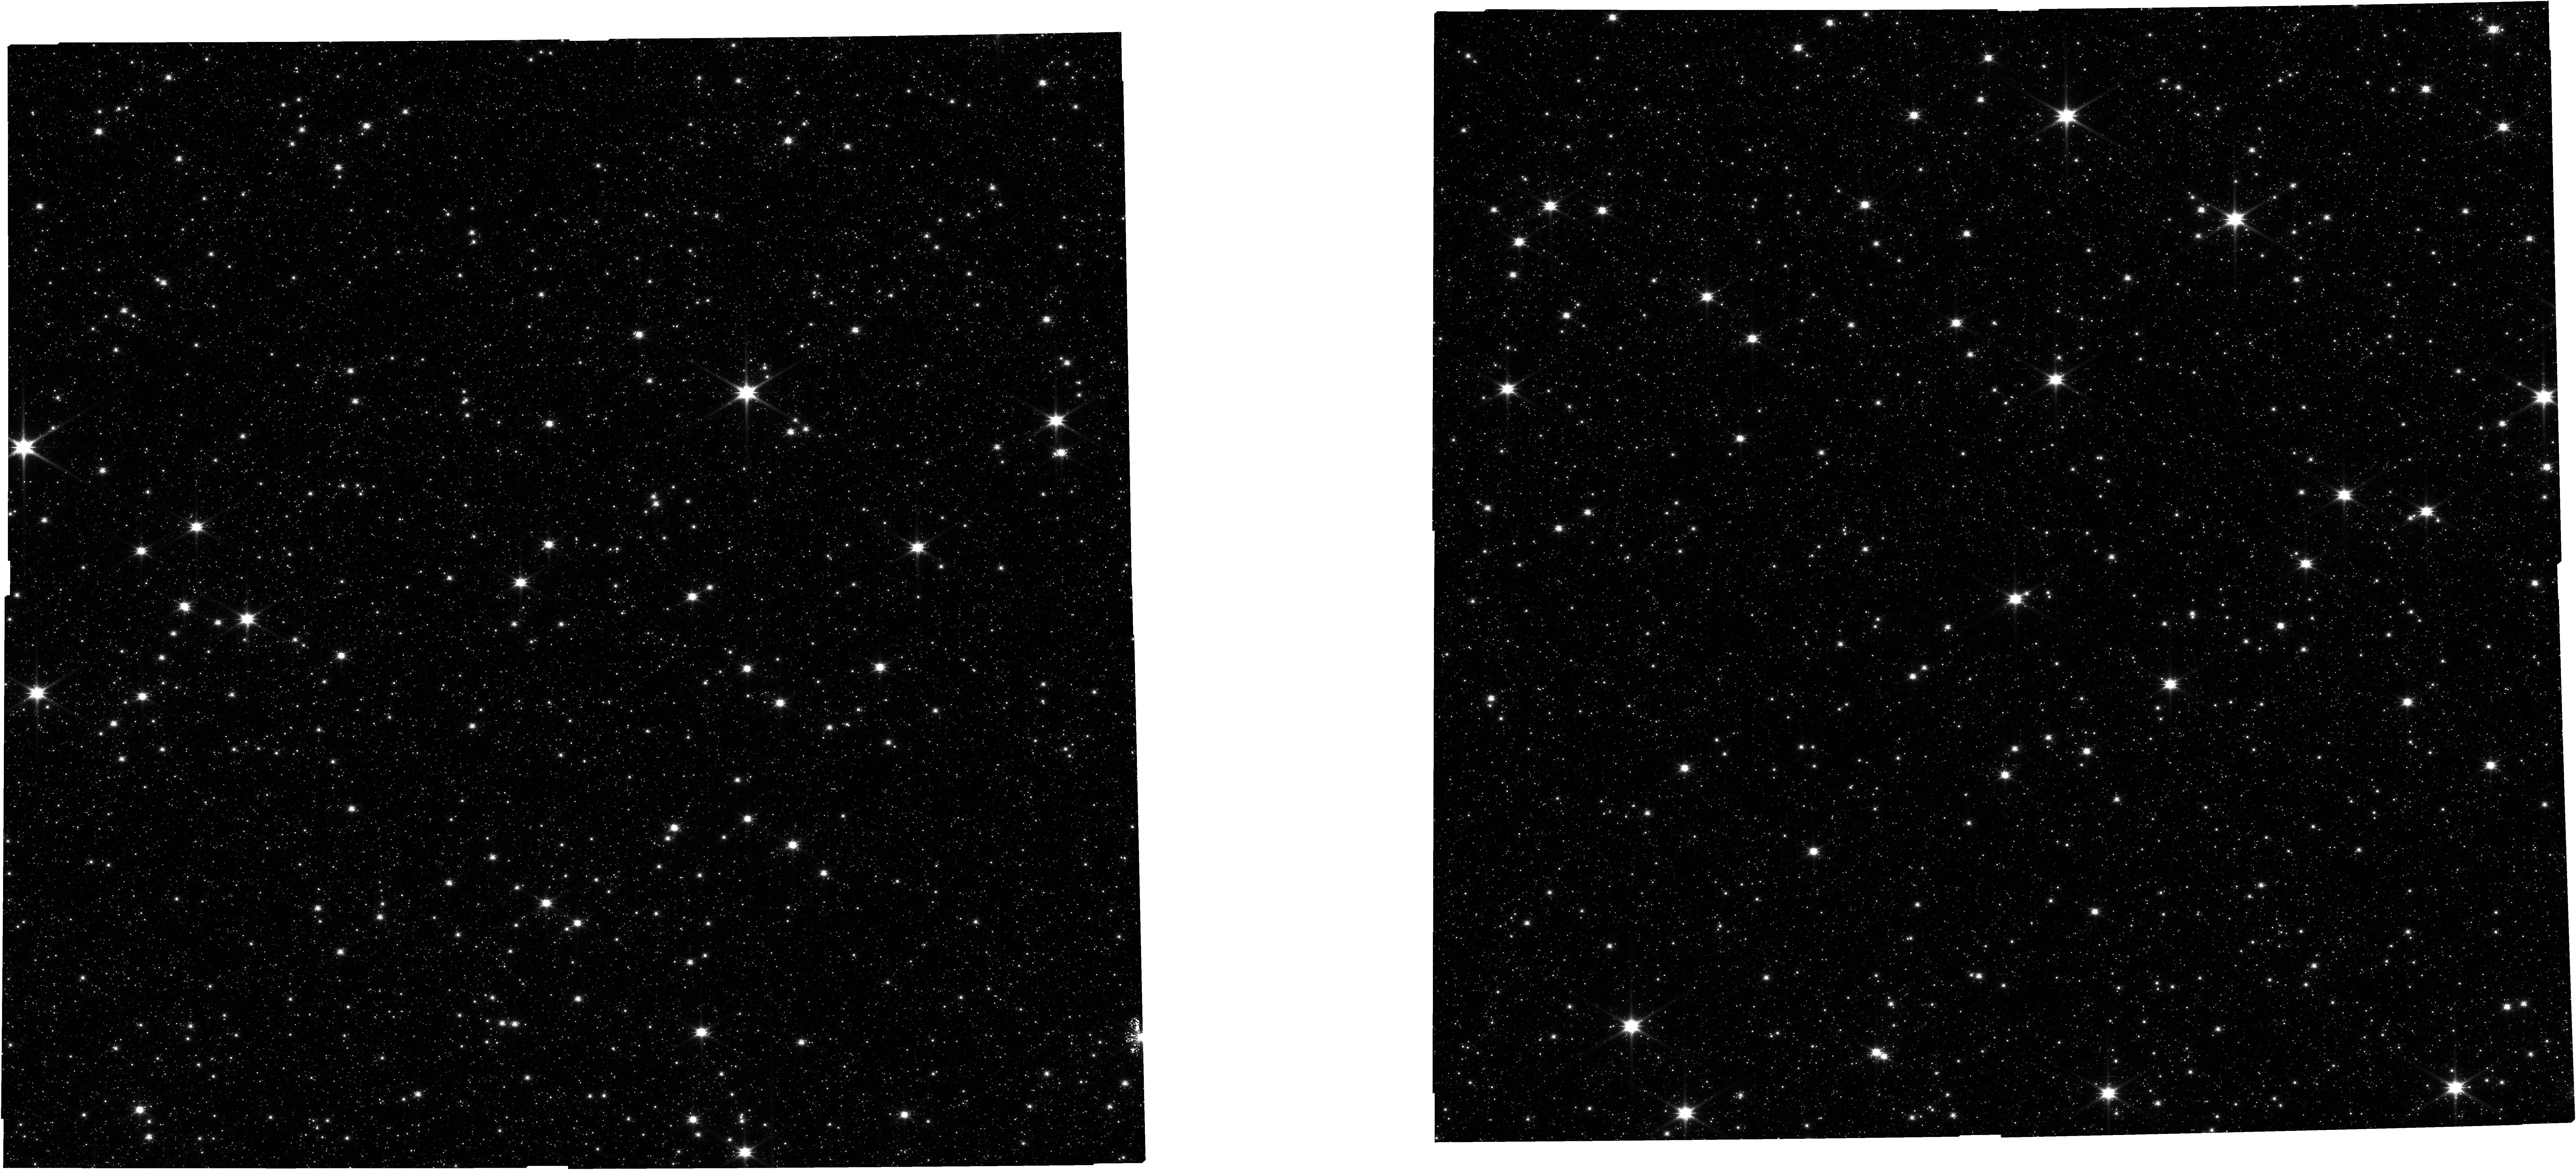
Target: OFFSETPOINTING
Instrument: NIRCAM
Filter: F115W
Exposure: 2.1 h
Observation ID: jw05502-o006_t002_nircam_clear-f115w

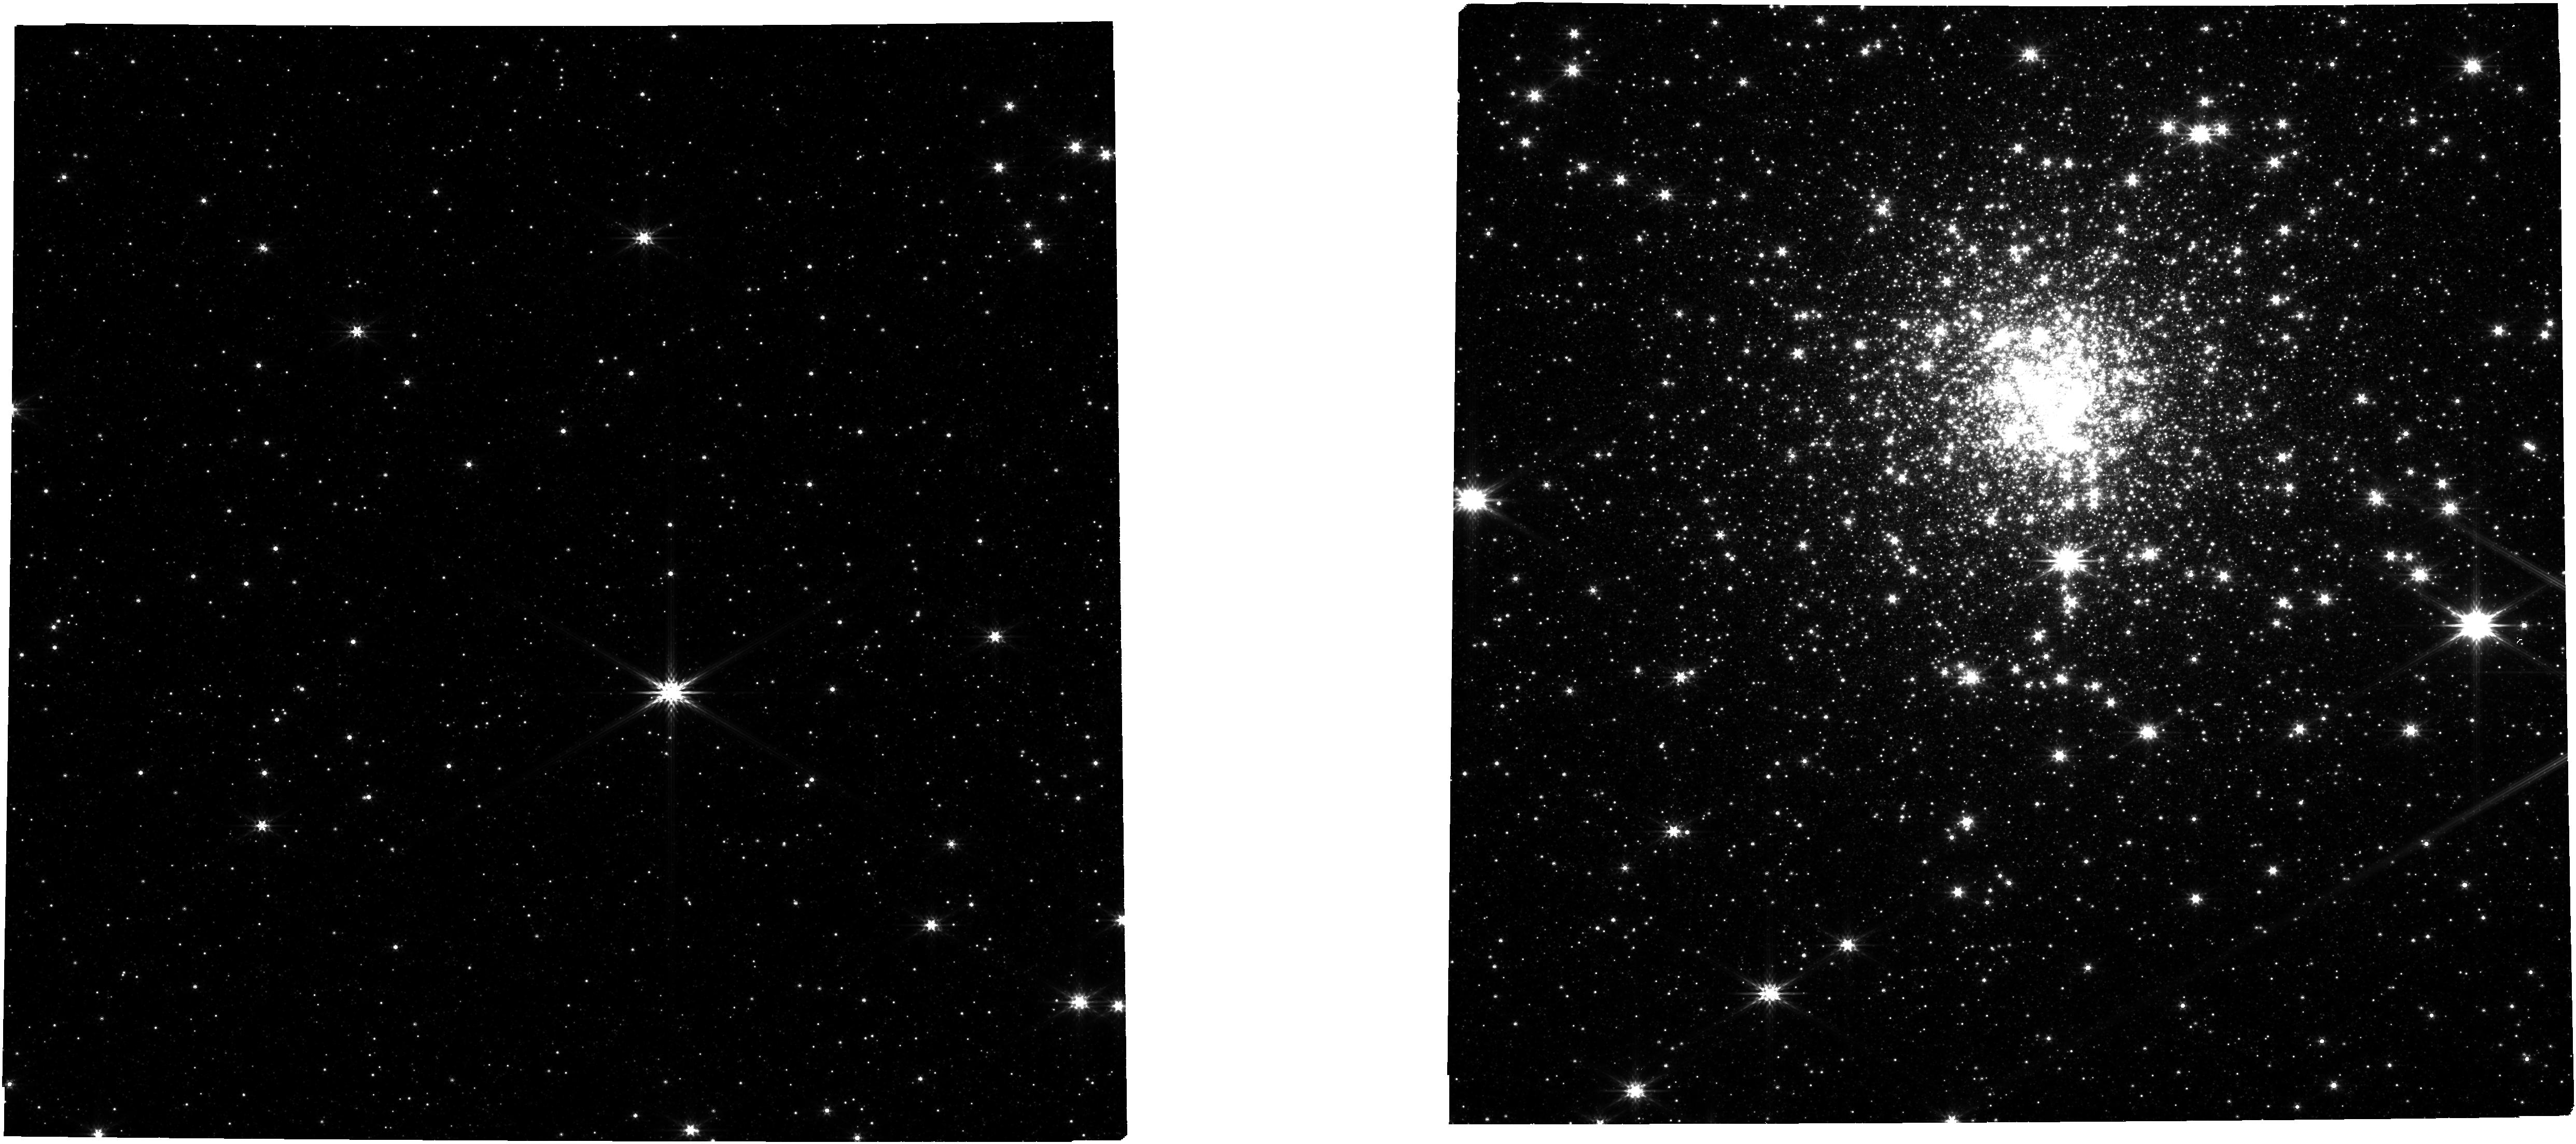
Target: CENTRALPOINTING
Instrument: NIRCAM
Filter: F356W
Exposure: 3 min
Observation ID: jw05502-o004_t001_nircam_clear-f356w

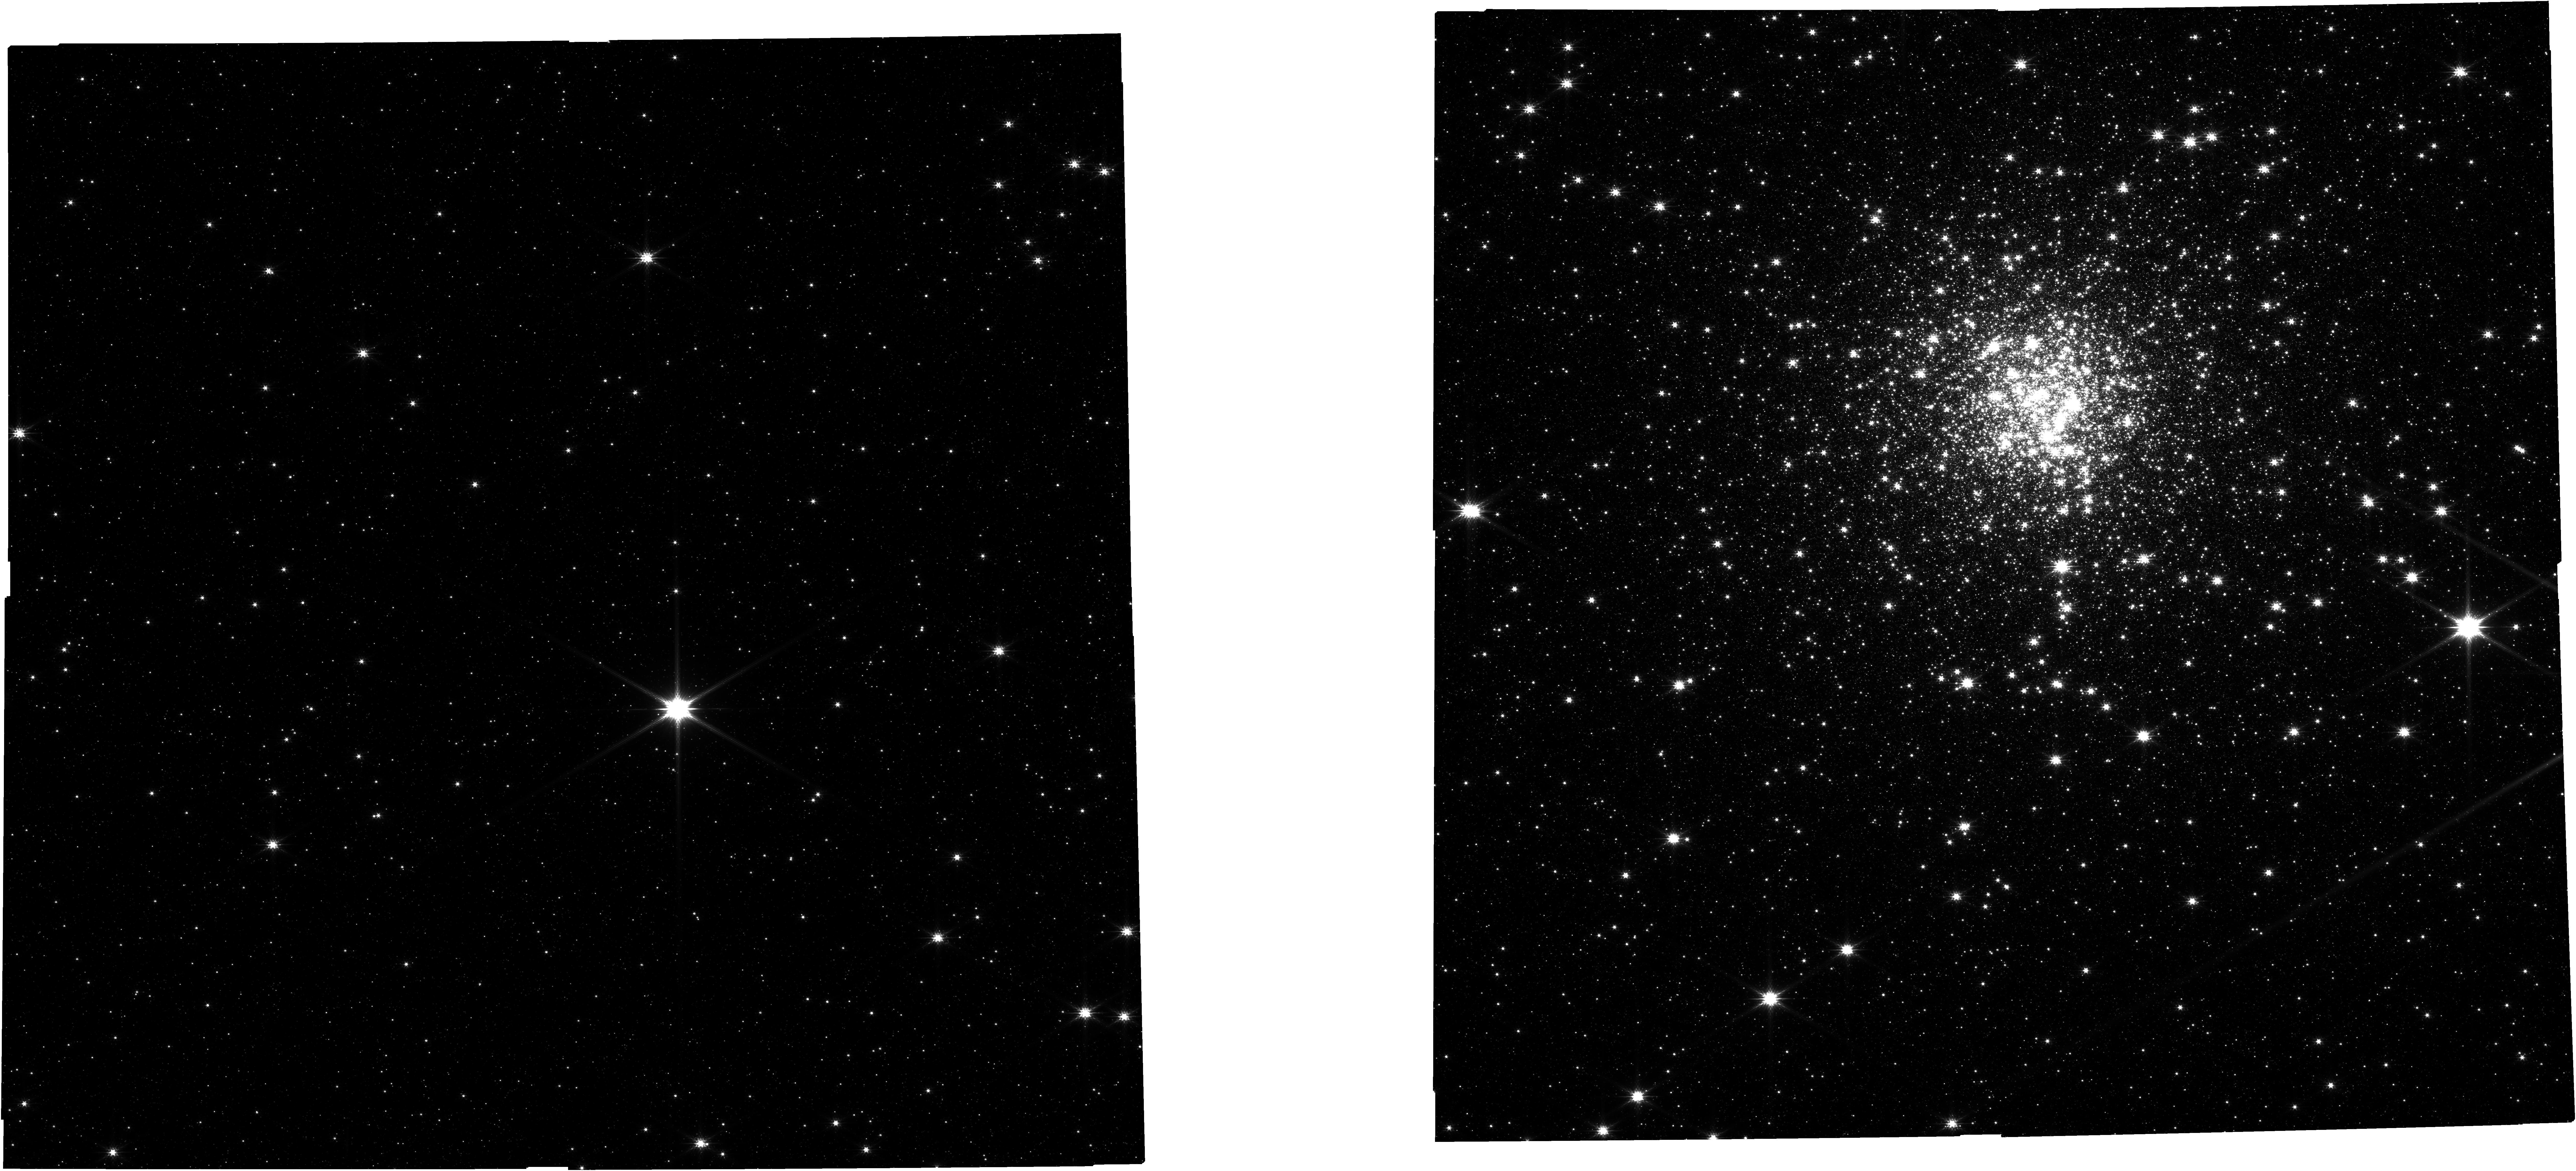
Target: CENTRALPOINTING
Instrument: NIRCAM
Filter: F200W
Exposure: 3 min
Observation ID: jw05502-o004_t001_nircam_clear-f200w

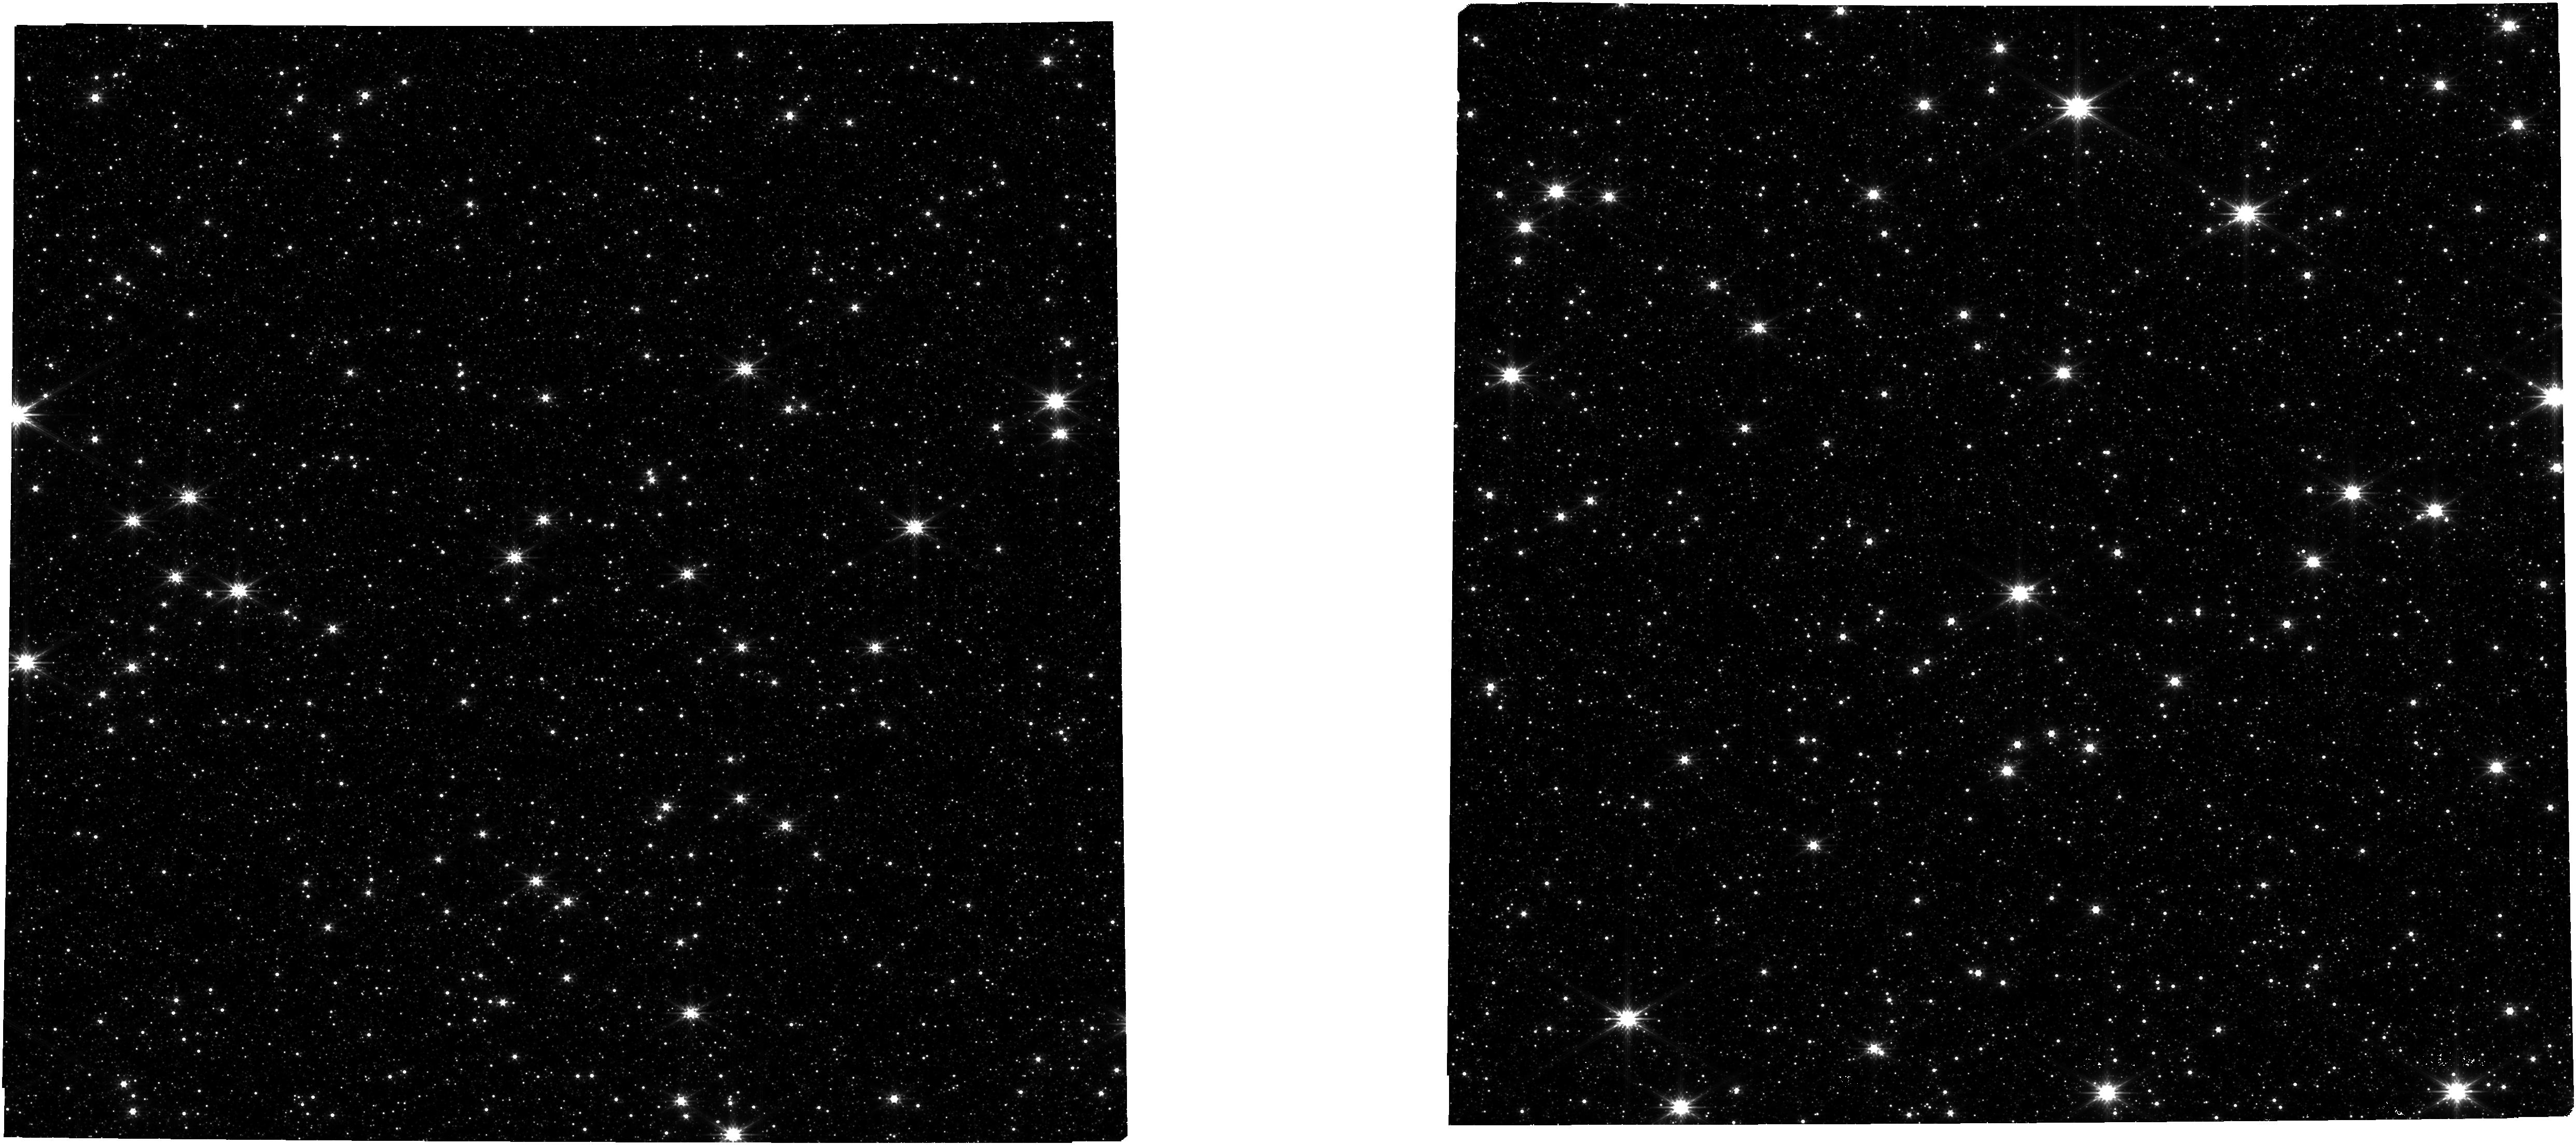
Target: OFFSETPOINTING
Instrument: NIRCAM
Filter: F277W
Exposure: 2.1 h
Observation ID: jw05502-o005_t002_nircam_clear-f277w

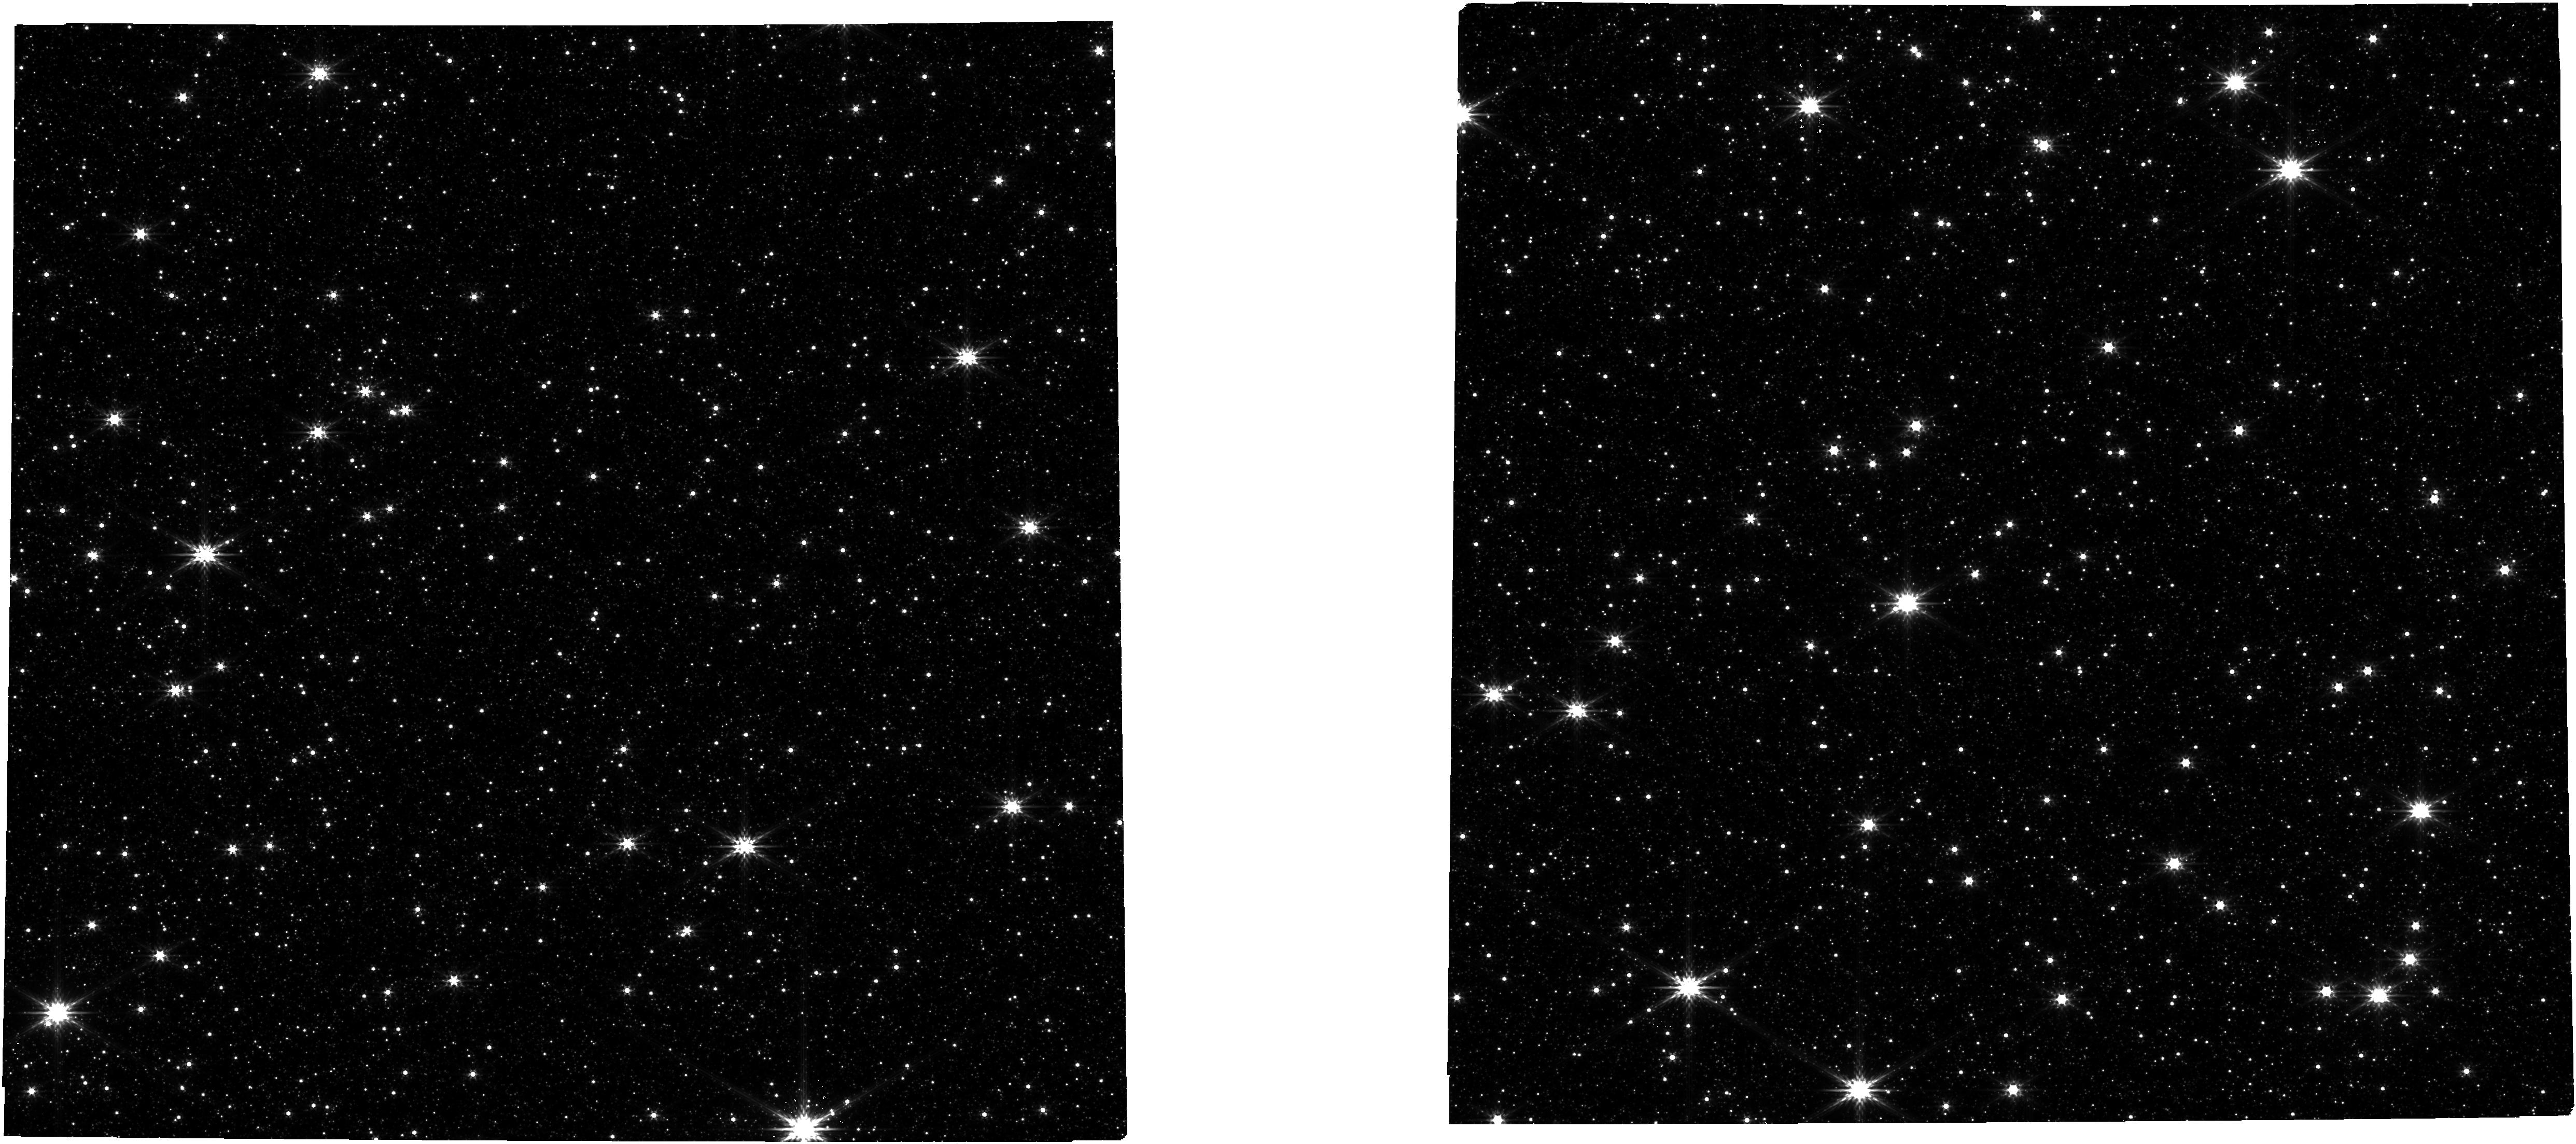
Target: OFFSETPOINTING
Instrument: NIRCAM
Filter: F356W
Exposure: 1.7 h
Observation ID: jw05502-o007_t002_nircam_clear-f356w

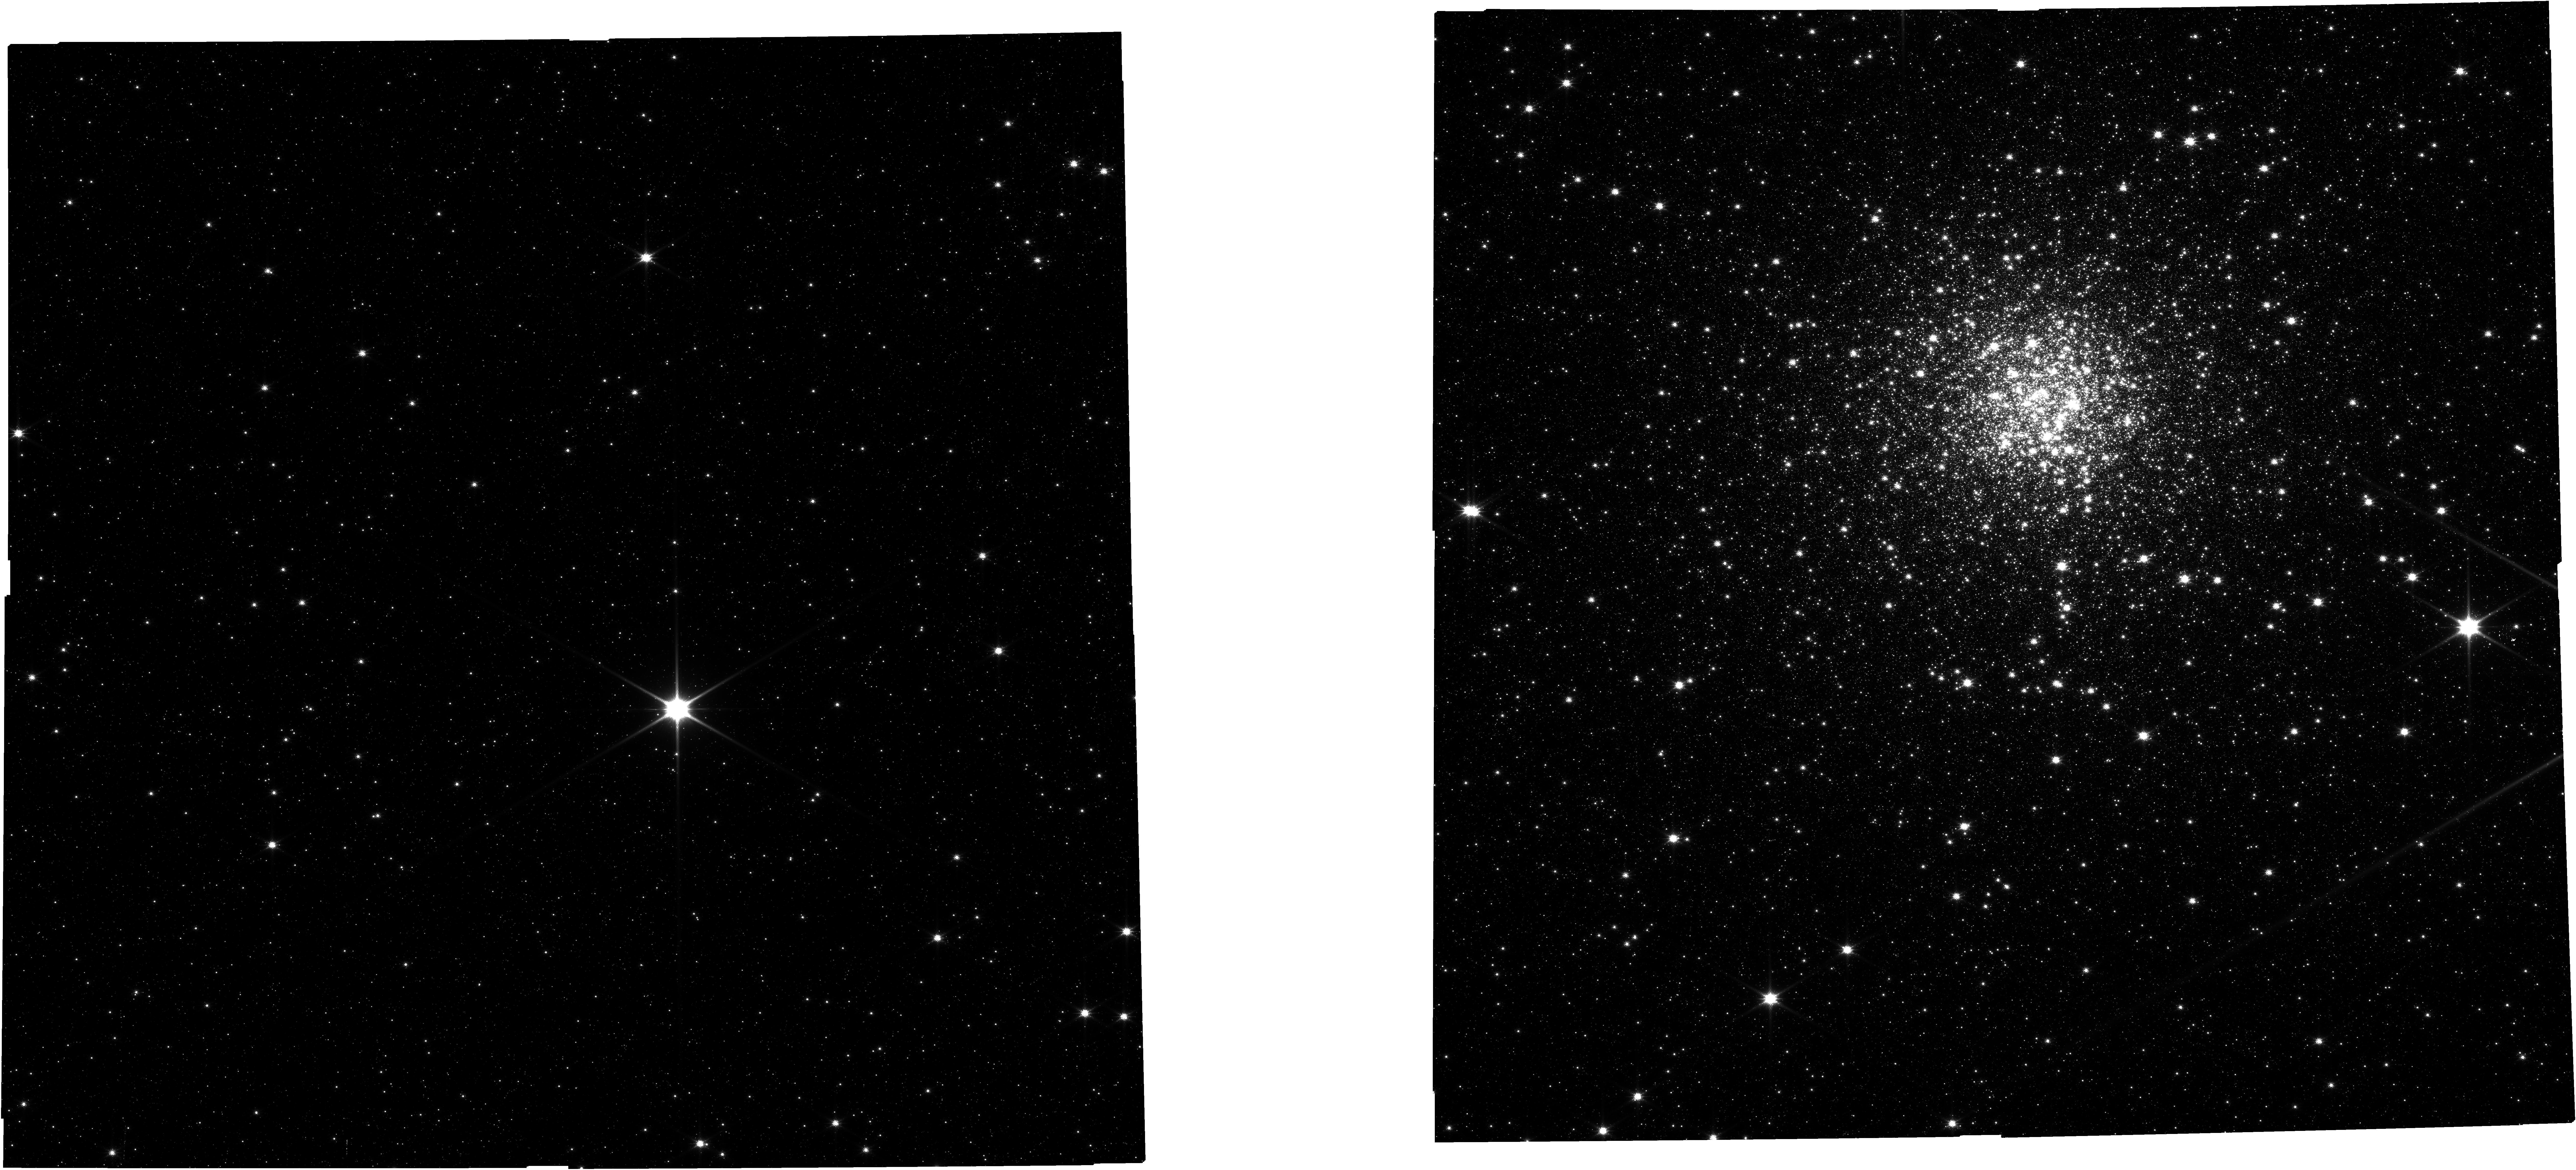
Target: CENTRALPOINTING
Instrument: NIRCAM
Filter: F115W
Exposure: 2.1 h
Observation ID: jw05502-o001_t001_nircam_clear-f115w

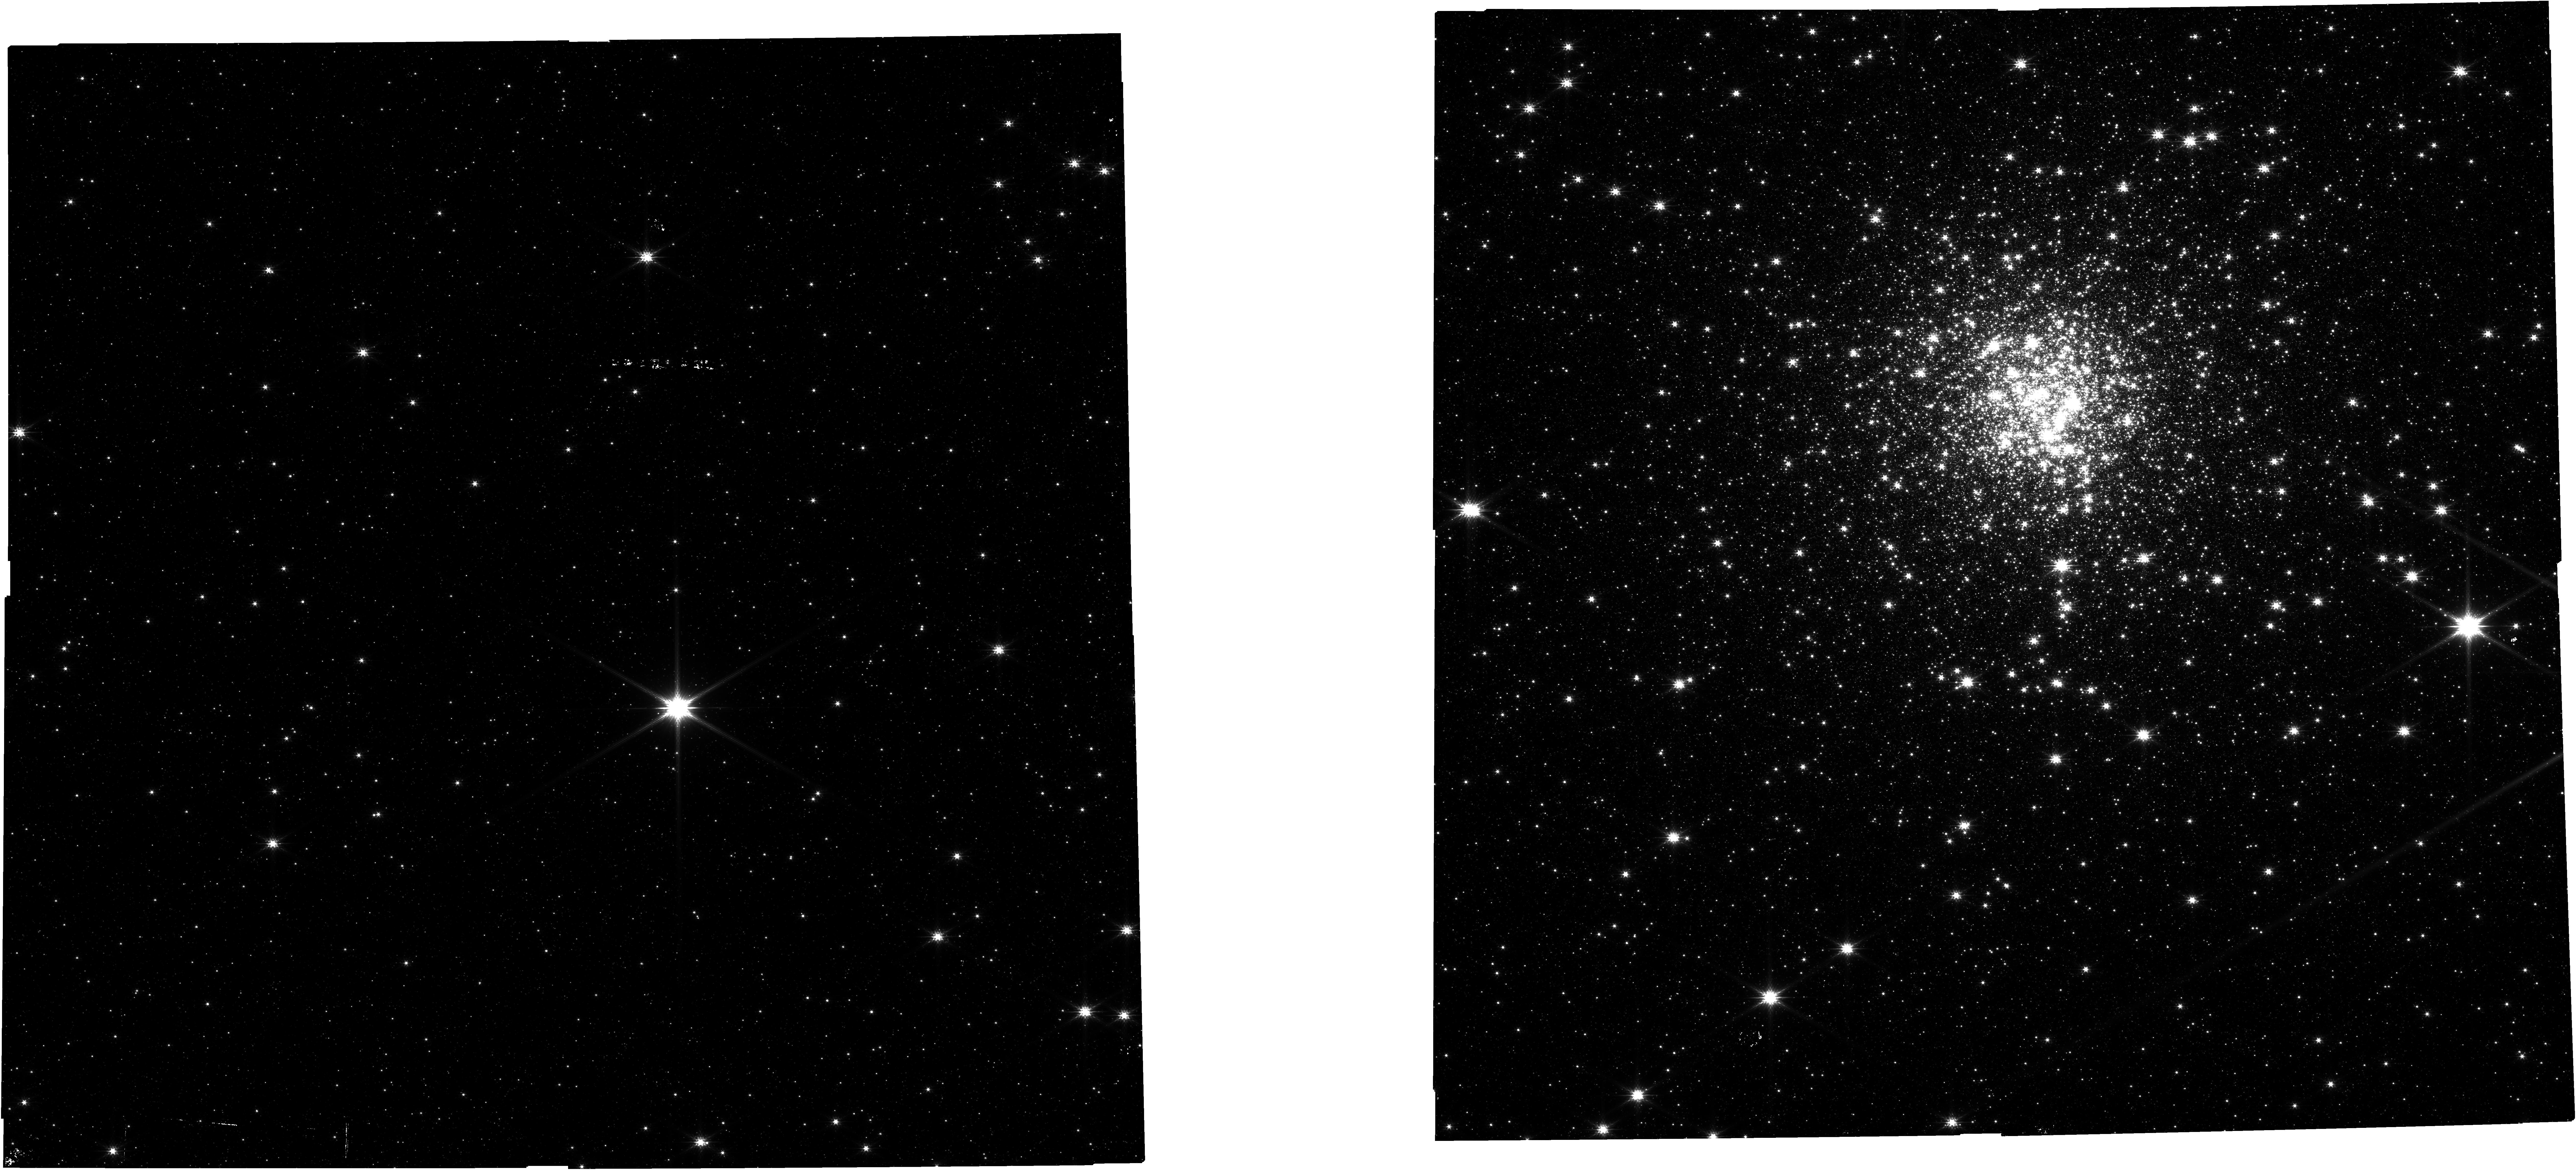
Target: CENTRALPOINTING
Instrument: NIRCAM
Filter: F200W
Exposure: 1.7 h
Observation ID: jw05502-o003_t001_nircam_clear-f200w

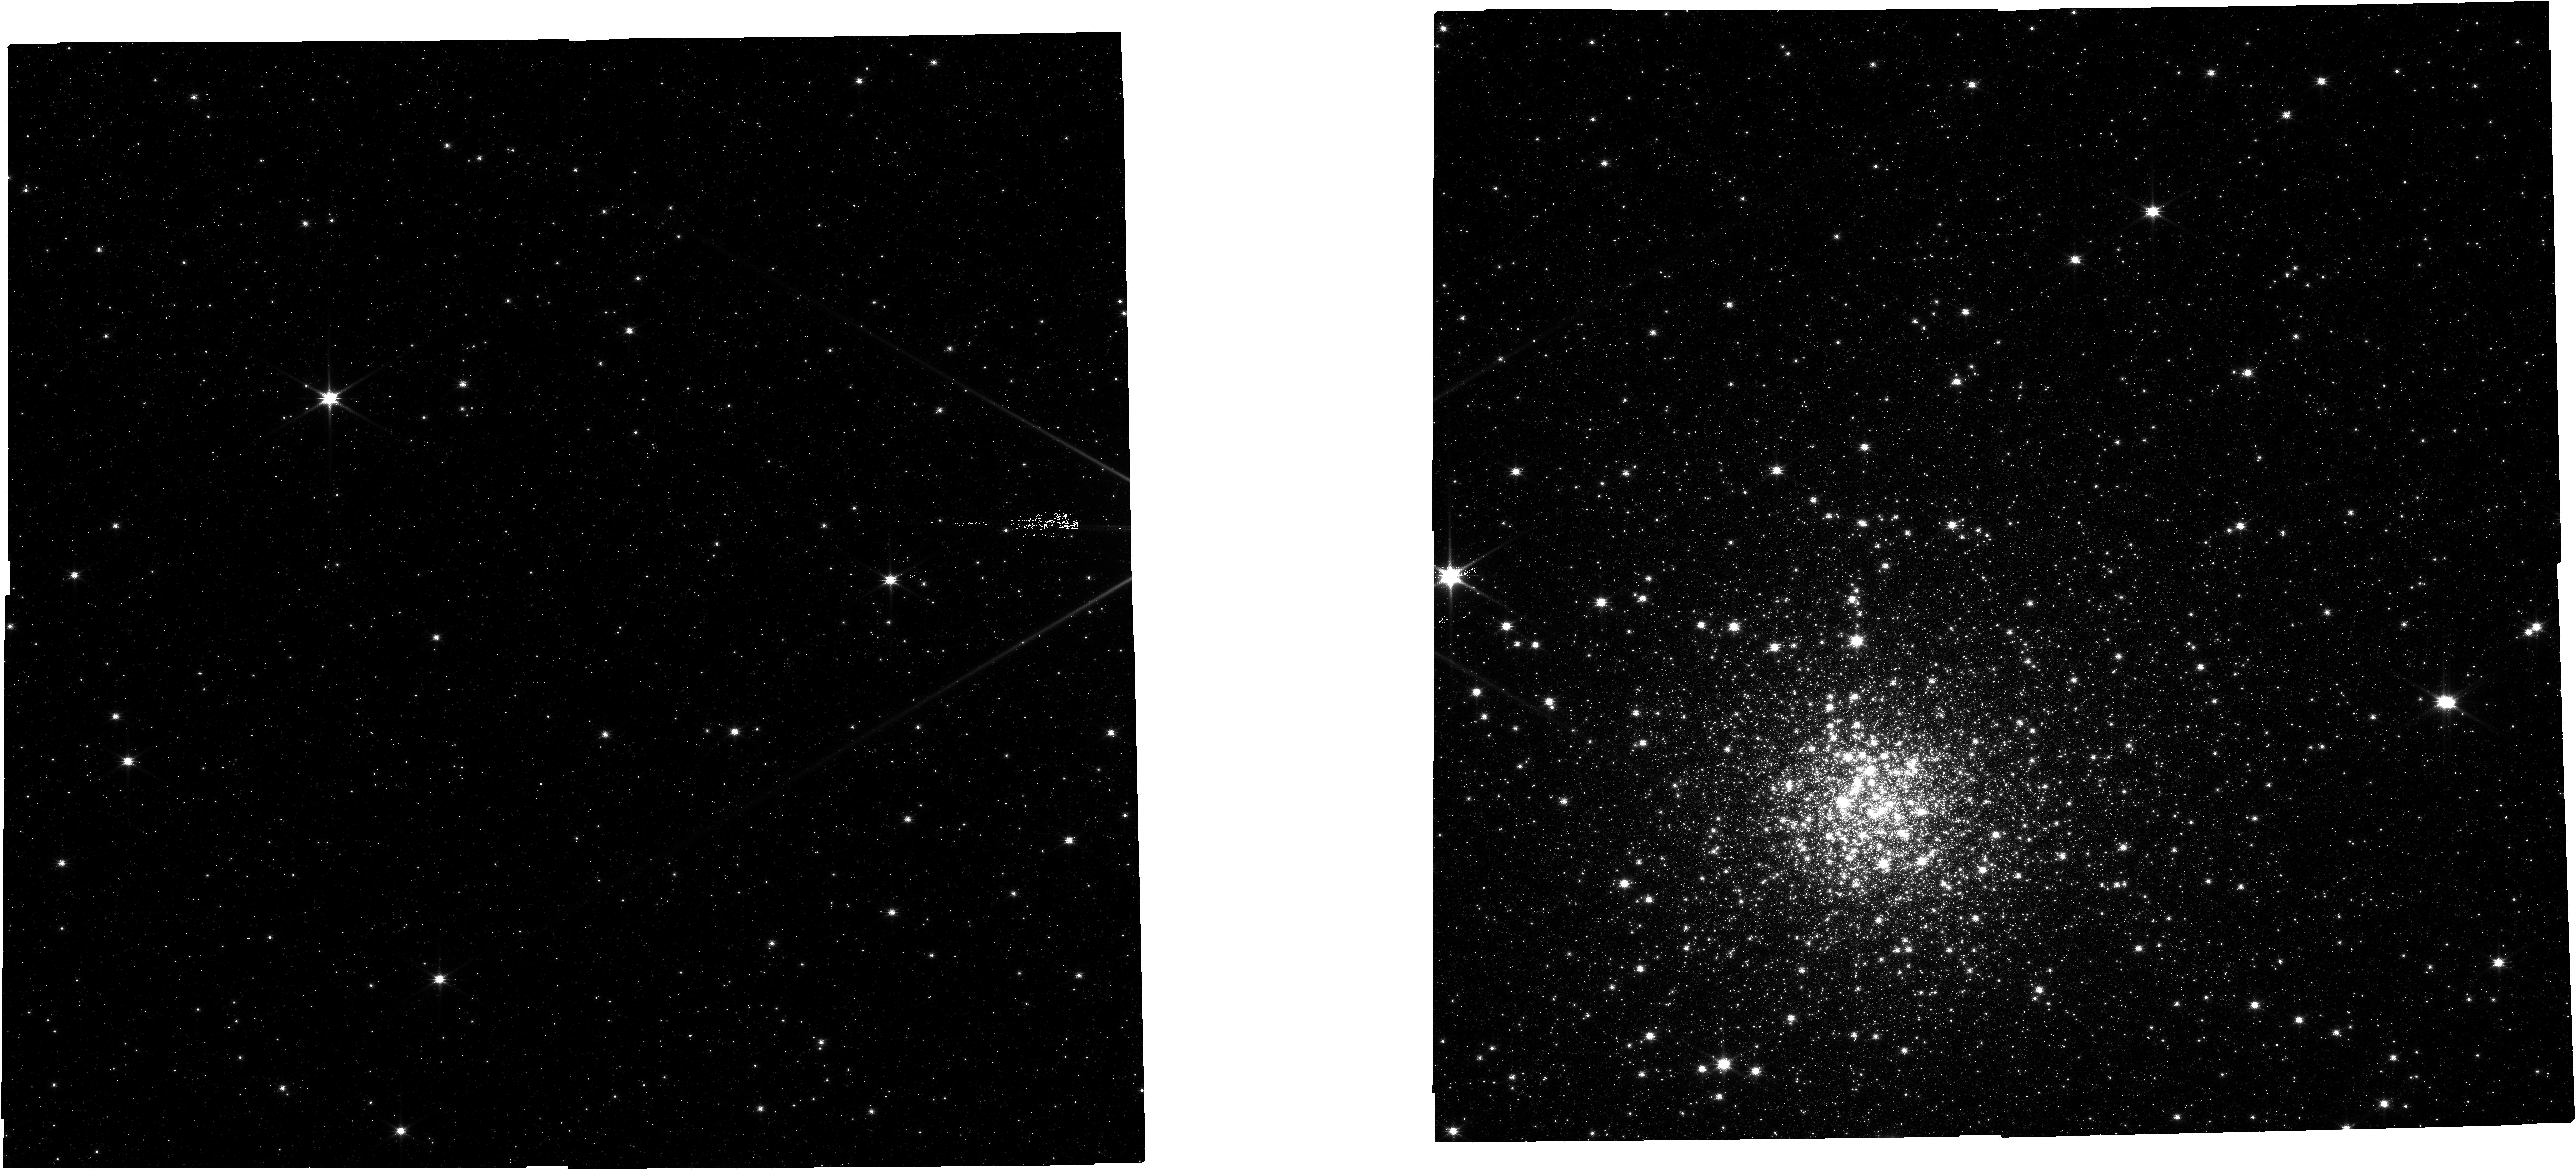
Target: CENTRALPOINTING
Instrument: NIRCAM
Filter: F115W
Exposure: 2.1 h
Observation ID: jw05502-o002_t001_nircam_clear-f115w

Probing the existence of dark matter halos at parsec scale with JWST (PI: Ferraro, Francesco R.)

Terzan5 is a stellar system in the Galactic bulge that, despite its globular cluster appearance, harbors sub-populations with huge differences in age (7.5 Gyr) and in iron content (1 dex). Its chemical abundance pattern is strikingly similar to that of the bulge, strongly suggesting that Terzan5 could be the relic of a primordial structure, possibly embedded in a dark matter (DM) halo that contributed to form the bulge. Its velocity dispersion remains constant out to more than 20 core radii, at odds with the luminosity that rapidly decreases with radius. This suggests either an anomalously large amount (~8 times larger than expected) of very low-mass stars in its outer regions, or the presence of a DM halo.We propose ultra-deep NIRCam observations in F115W and F200W to probe the stellar mass function of Terzan5 down to 0.2 Msol and distinguish between the two possibilities. If no excess of low-mass stars is found, the velocity dispersion profile of Terzan5 would be the first evidence of a DM halo at sub-galactic scale (~5 pc). For decontamination purposes we plan an offset NIRCam pointing properly sampling the bulge population, thus also providing the community with the deepest color-magnitude diagram of the Galactic bulge ever obtained. This program can be done only with JWST and NIRCam offers the unique opportunity to sample the core and the periphery of this extincted object in just one pointing, with the needed angular resolution and at near-IR wavelengths. With a modest investment of observing time, this program promises a huge scientific pay-back: proving the existence of DM halos at parsec scales would represent a revolution in the field of observational cosmology.